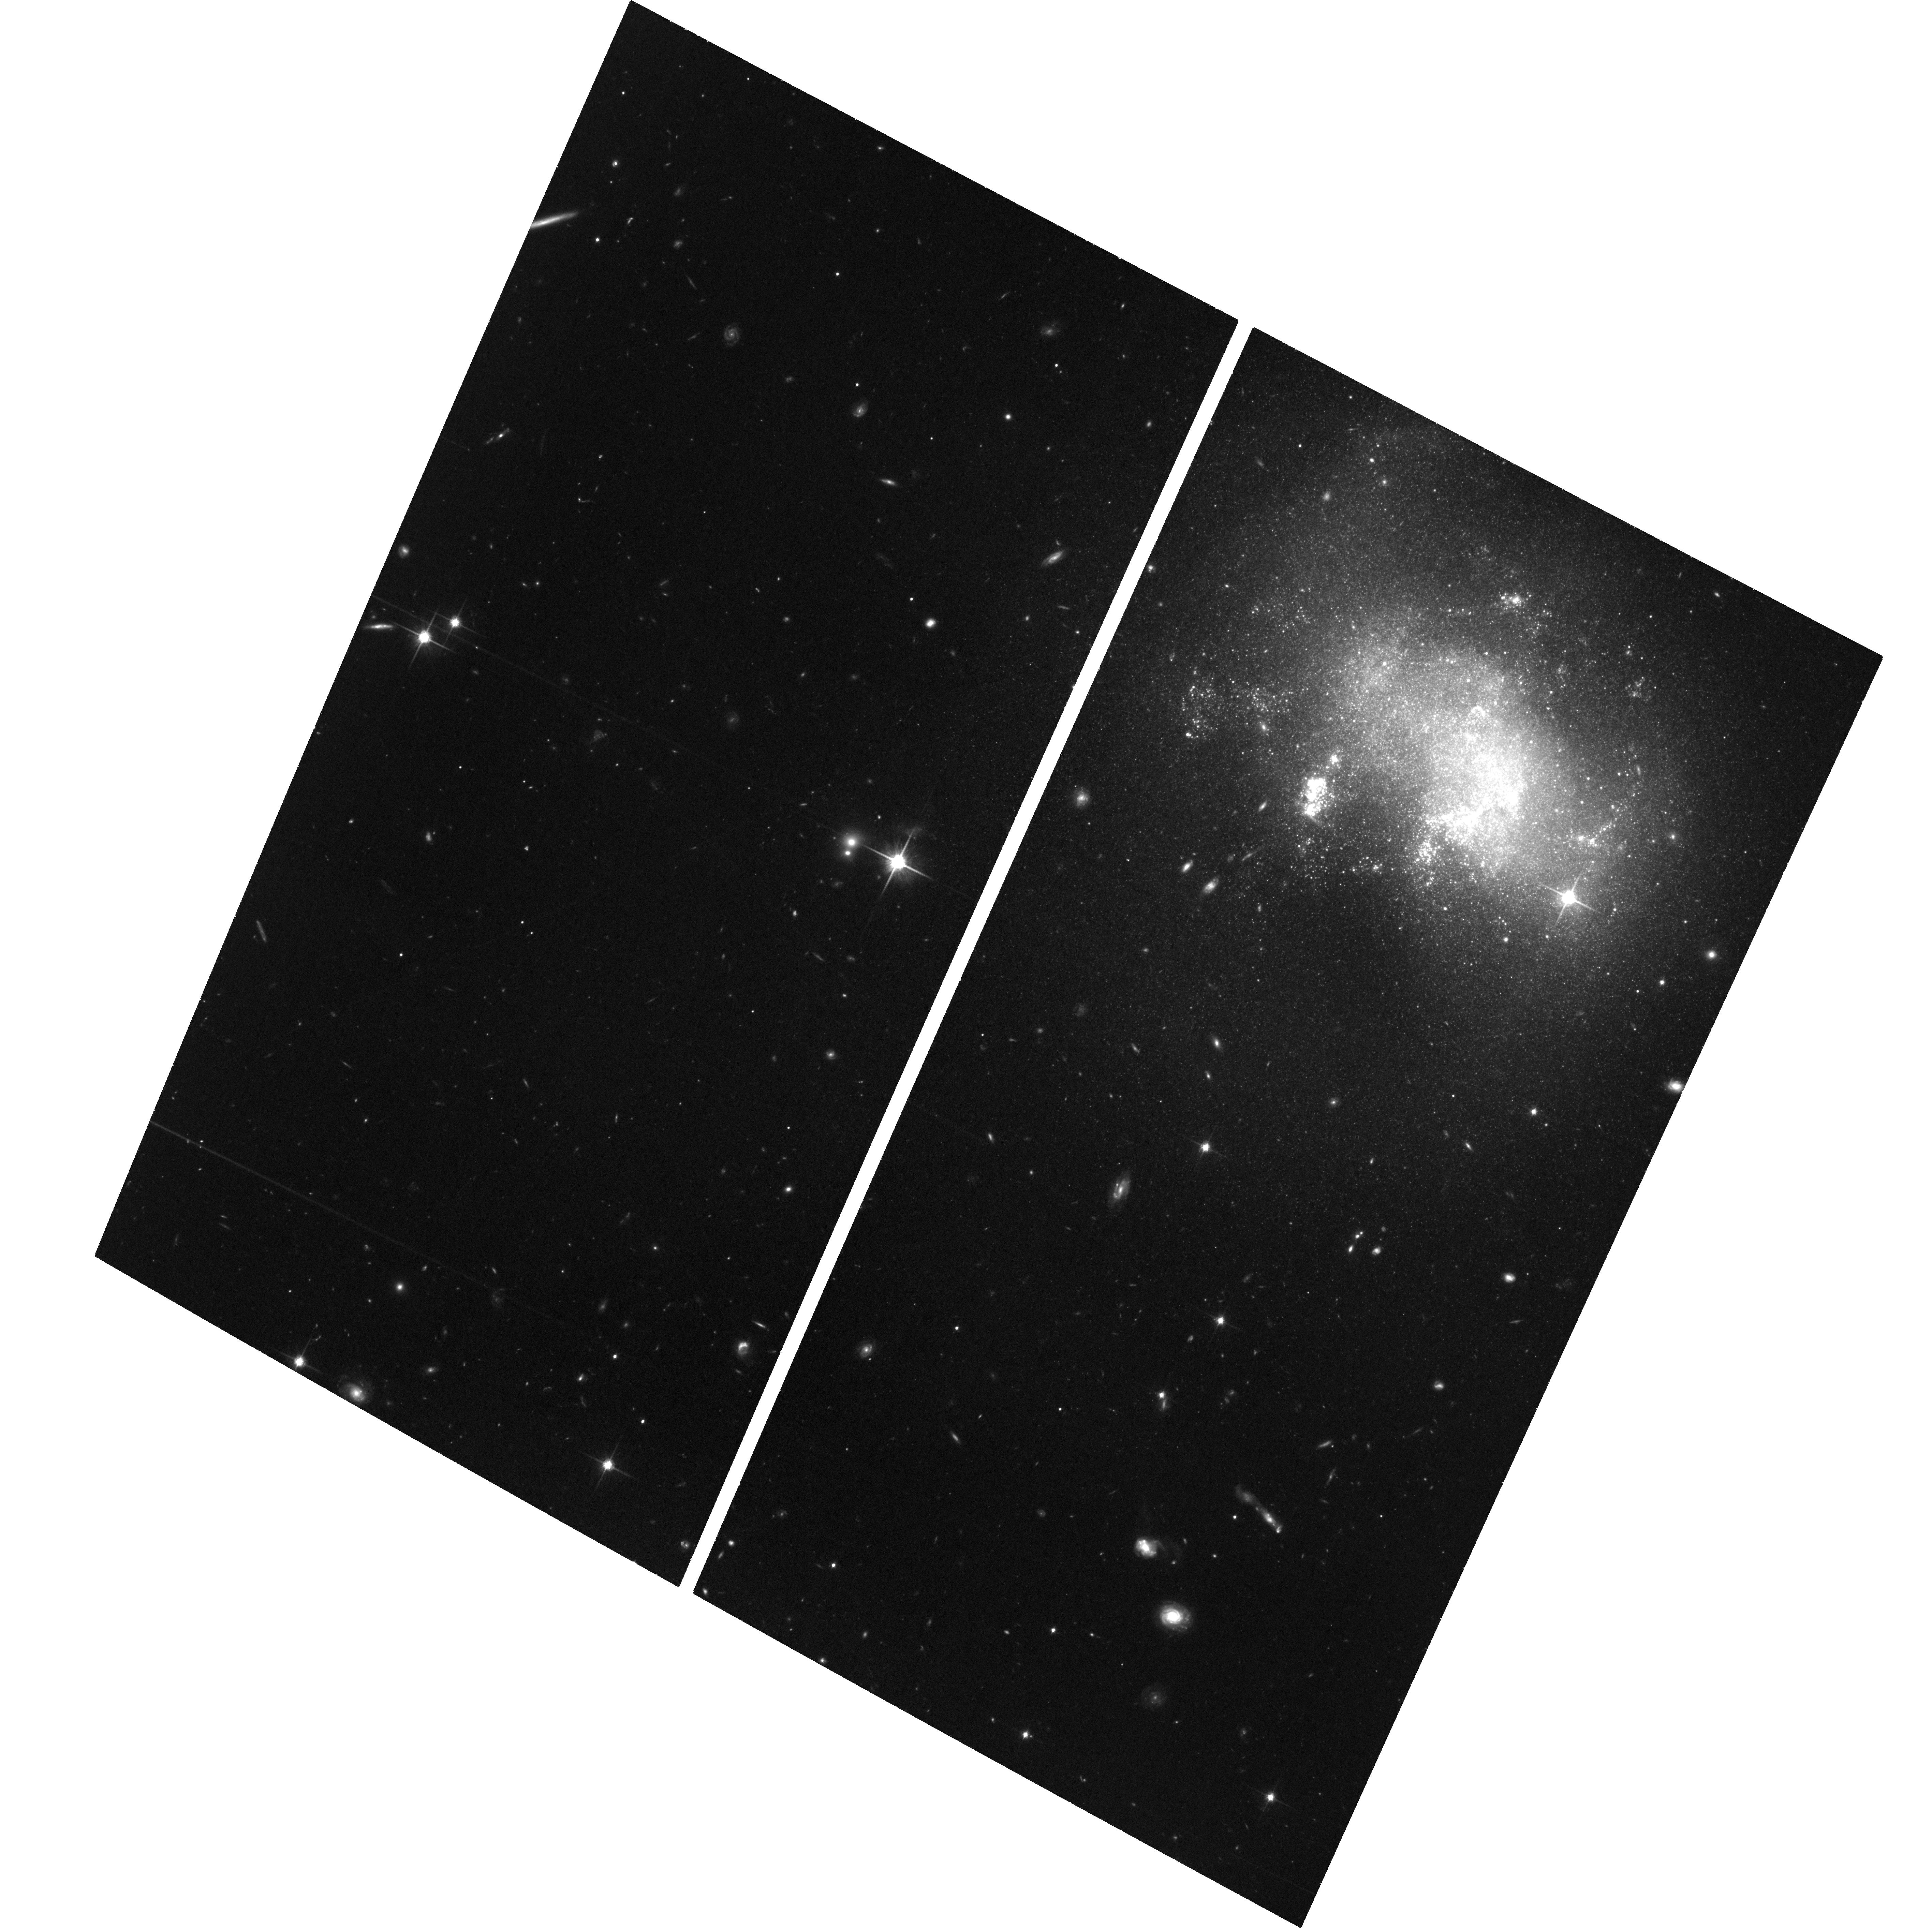
Target: SN-2008HA
Instrument: ACS/WFC
Filter: F814W
Exposure: 3.7 h
Observation ID: hst_14244_02_acs_wfc_f814w_jcz802

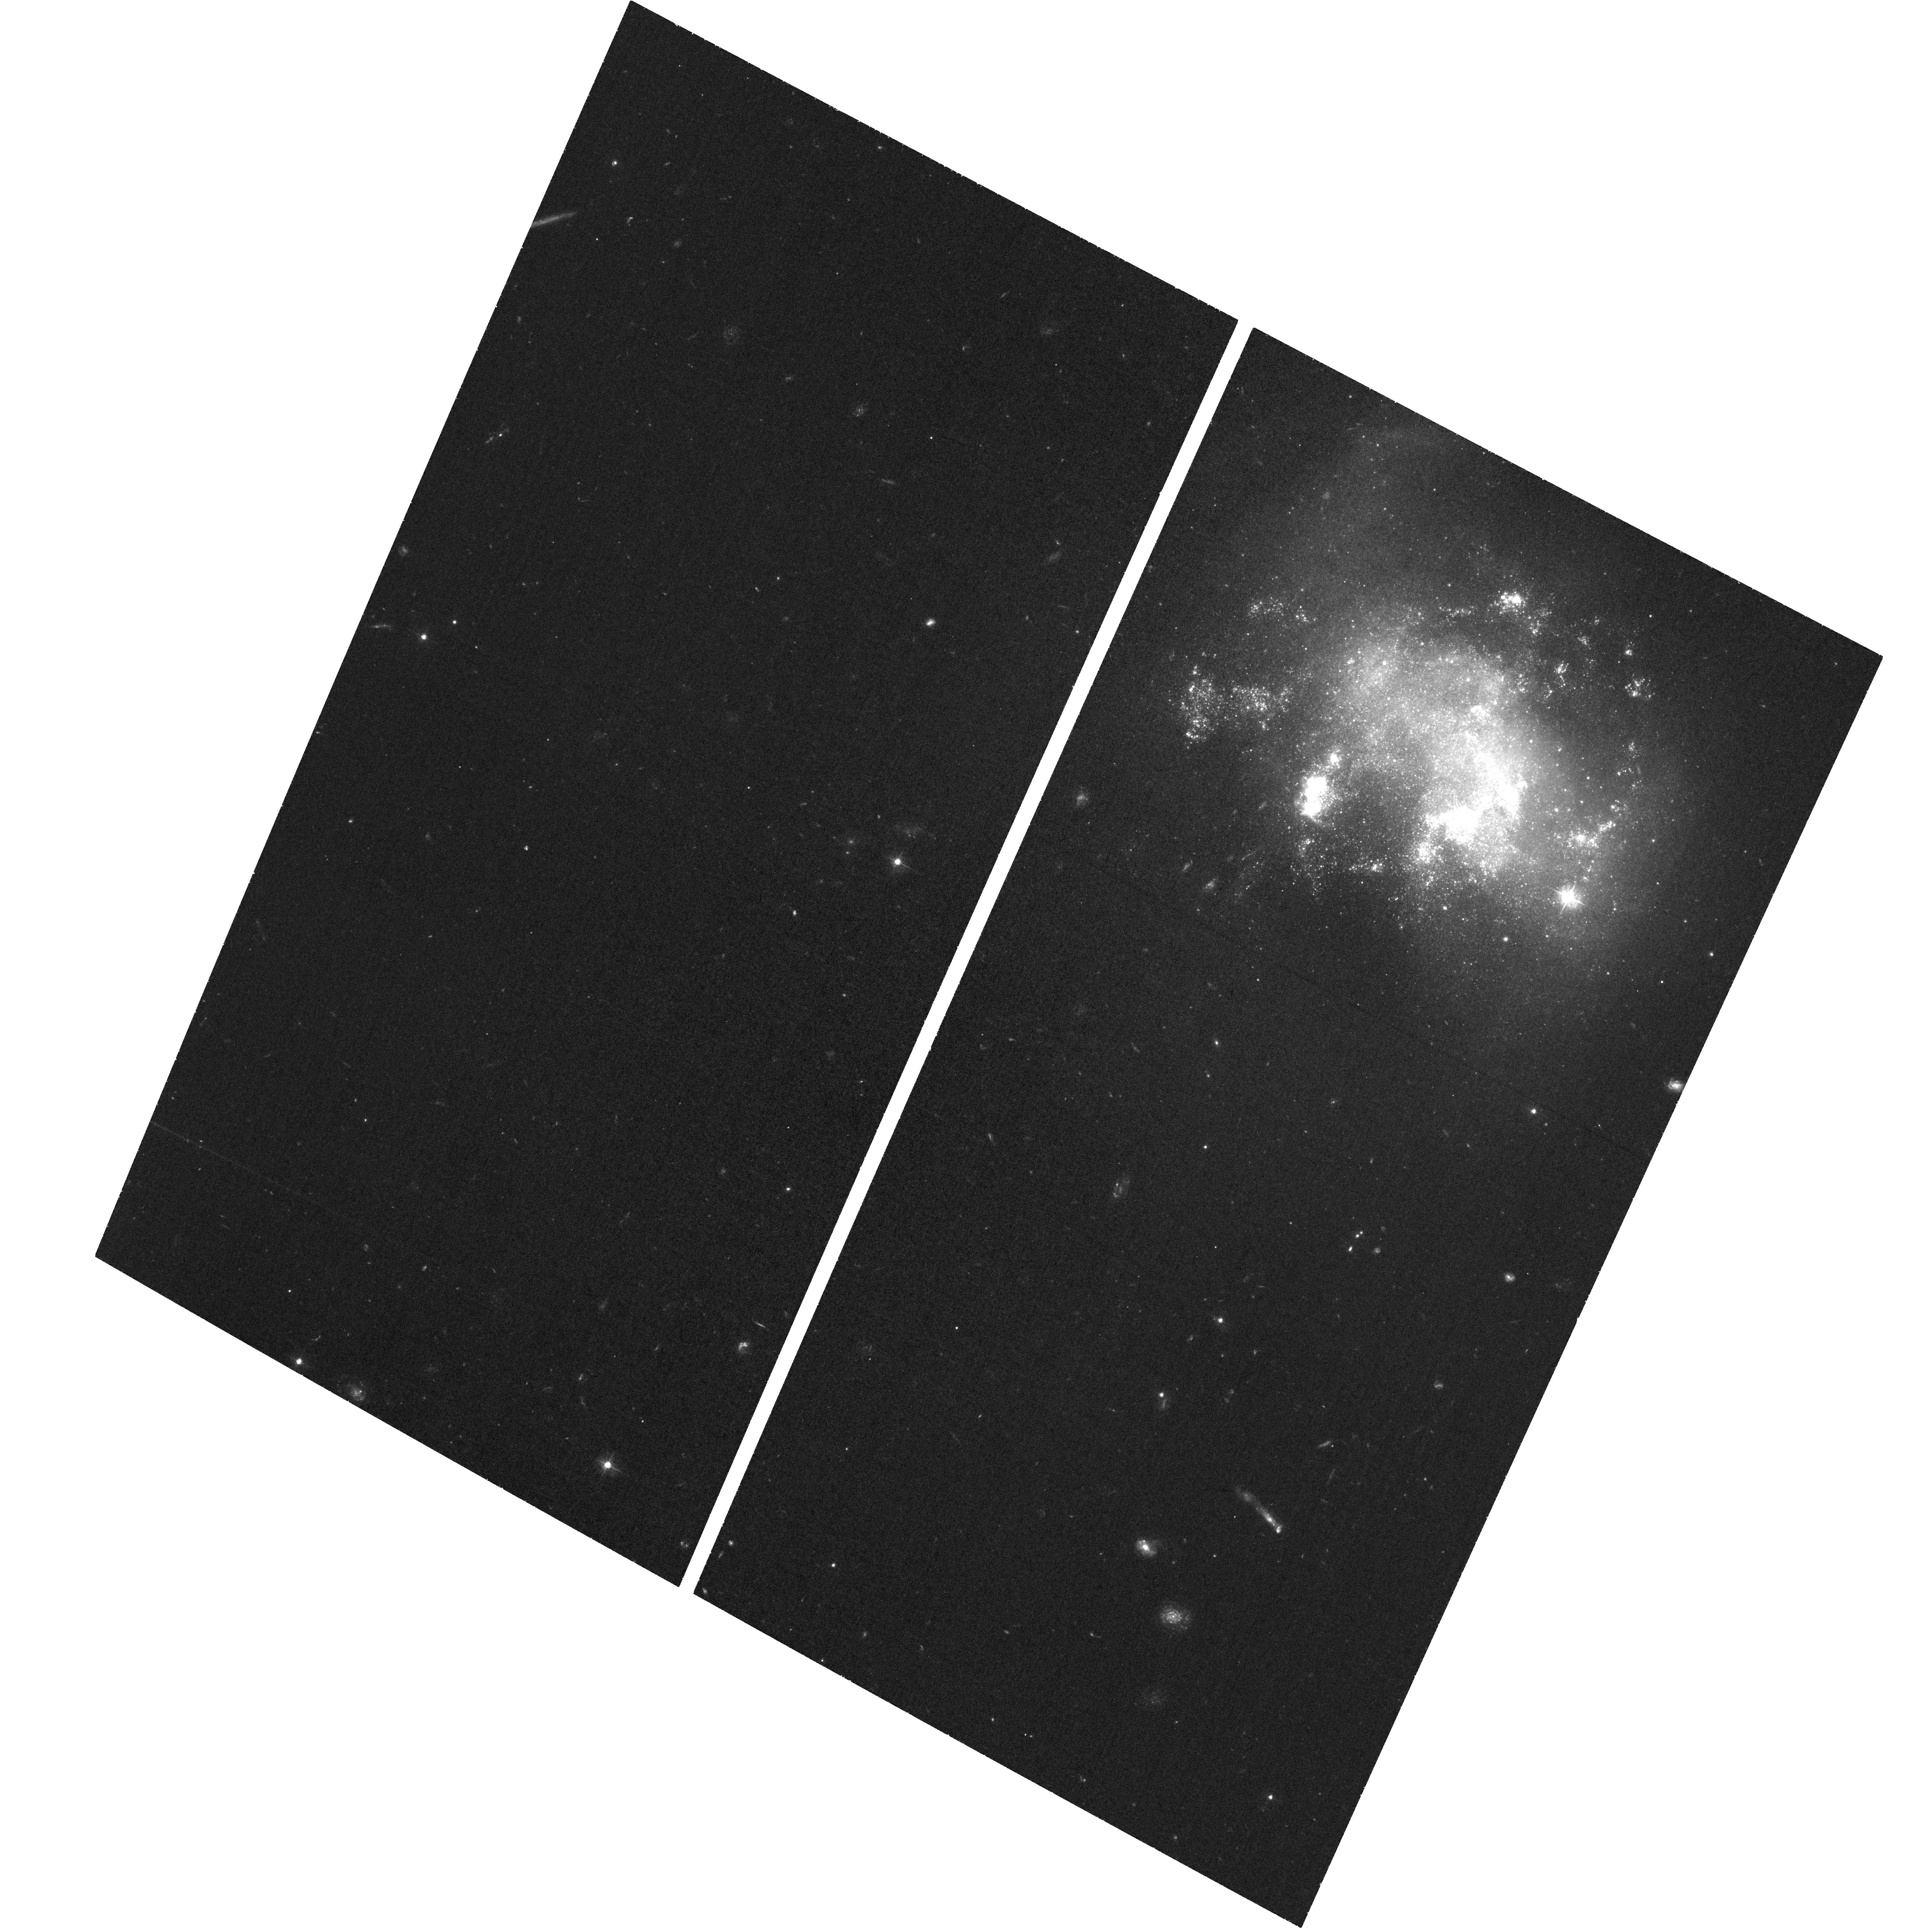
Target: SN-2008HA
Instrument: ACS/WFC
Filter: F435W
Exposure: 2.2 h
Observation ID: hst_14244_01_acs_wfc_f435w_jcz801

Possible Stellar Donor or Remnant for the Type Iax SN 2008ha (PI: Foley, Ryan)

White dwarf (WD) supernovae (SN) play a pivotal role in astrophysics, but are surprisingly poorly understood. We now know that not all exploding WDs are SN Ia. Some are SN Iax: low-energy stellar explosions that are similar to, but physically distinct from, SN Ia. Recent deep HST pre-explosion images reveal a blue source at the position of a SN Iax. This is the first detection of the progenitor system for a WD SN! Our favored interpretation is that this source is the helium star binary companion to the progenitor WD. Observations suggest, and theory predicts, that some SN Iax do not completely disrupt their WD progenitor stars, leaving behind a battered, bruised, and possibly very luminous remnant. In Cycle 20, we imaged the location of a nearby SN Iax, SN 2008ha, 4 years after explosion, and detected a luminous red source, S1, at the position of the SN. S1 could be (1) the companion star, possibly affected by the SN impact, (2) the luminous remnant star, which would be the first time such an object has ever been detected, or (3) a chance coincidence (although unlikely, it is not completely ruled out). A companion or remnant star is predicted to vary on years timescales, while an unrelated star should not vary. Basic assumptions suggest that a companion would brighten and a remnant would fade between our last observations and now. We propose to observe S1 with HST to measure its possible variability and distinguish between the possible scenarios. These measurements will result in deeper understanding of SN Iax, and all WD SN, and possibly reveal the second detected companion star to a thermonuclear SN or a completely new class of object (the remnant).